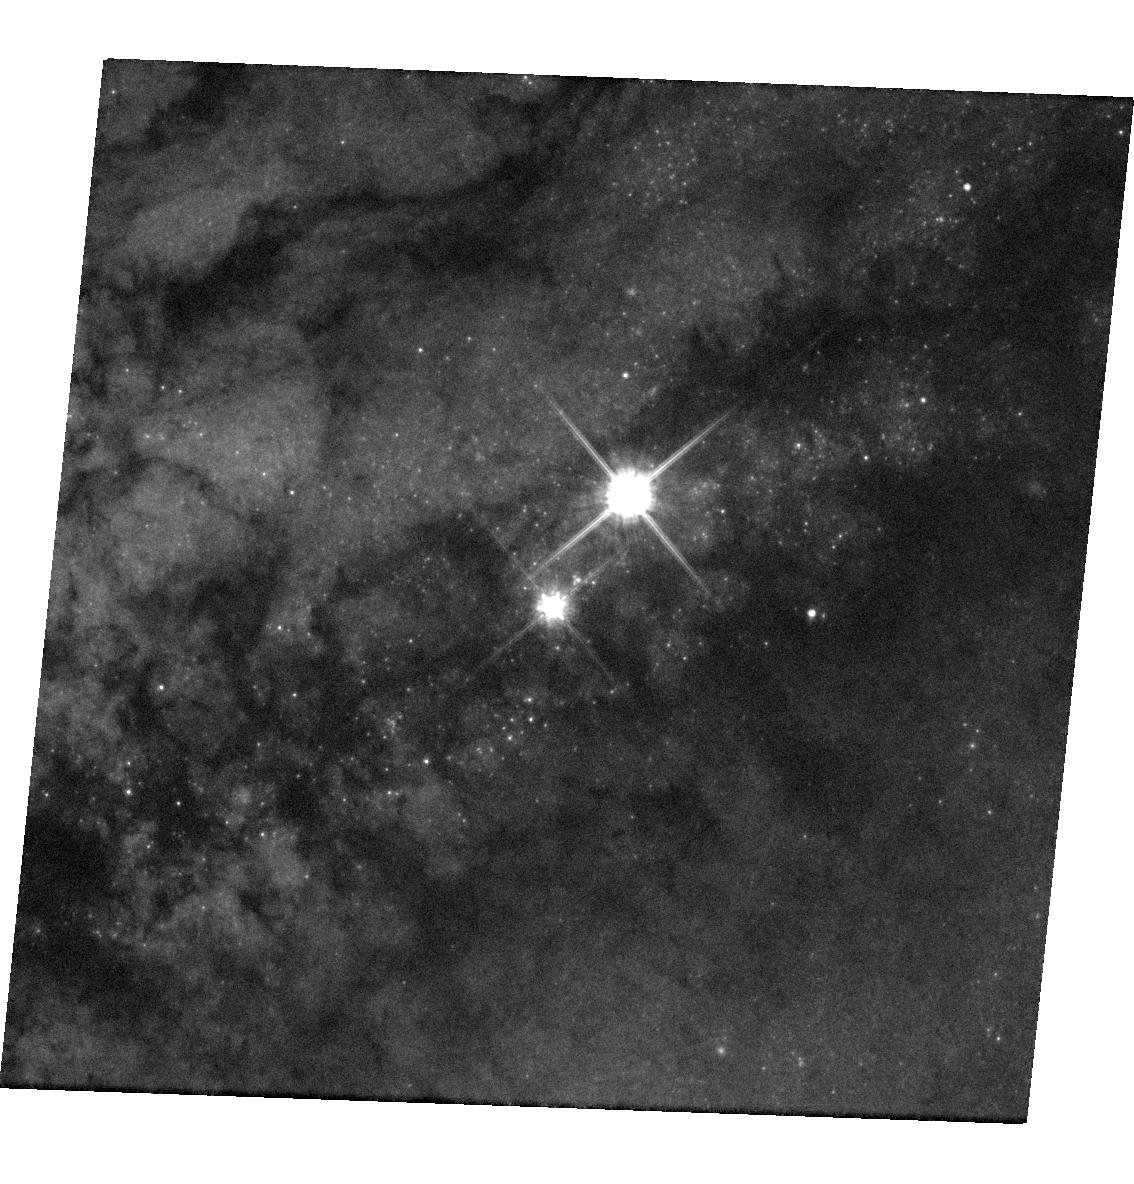
Target: AT2016ADJ
Instrument: WFC3/UVIS
Filter: F814W
Exposure: 3 min
Observation ID: hst_14115_01_wfc3_uvis_f814w_icvy01

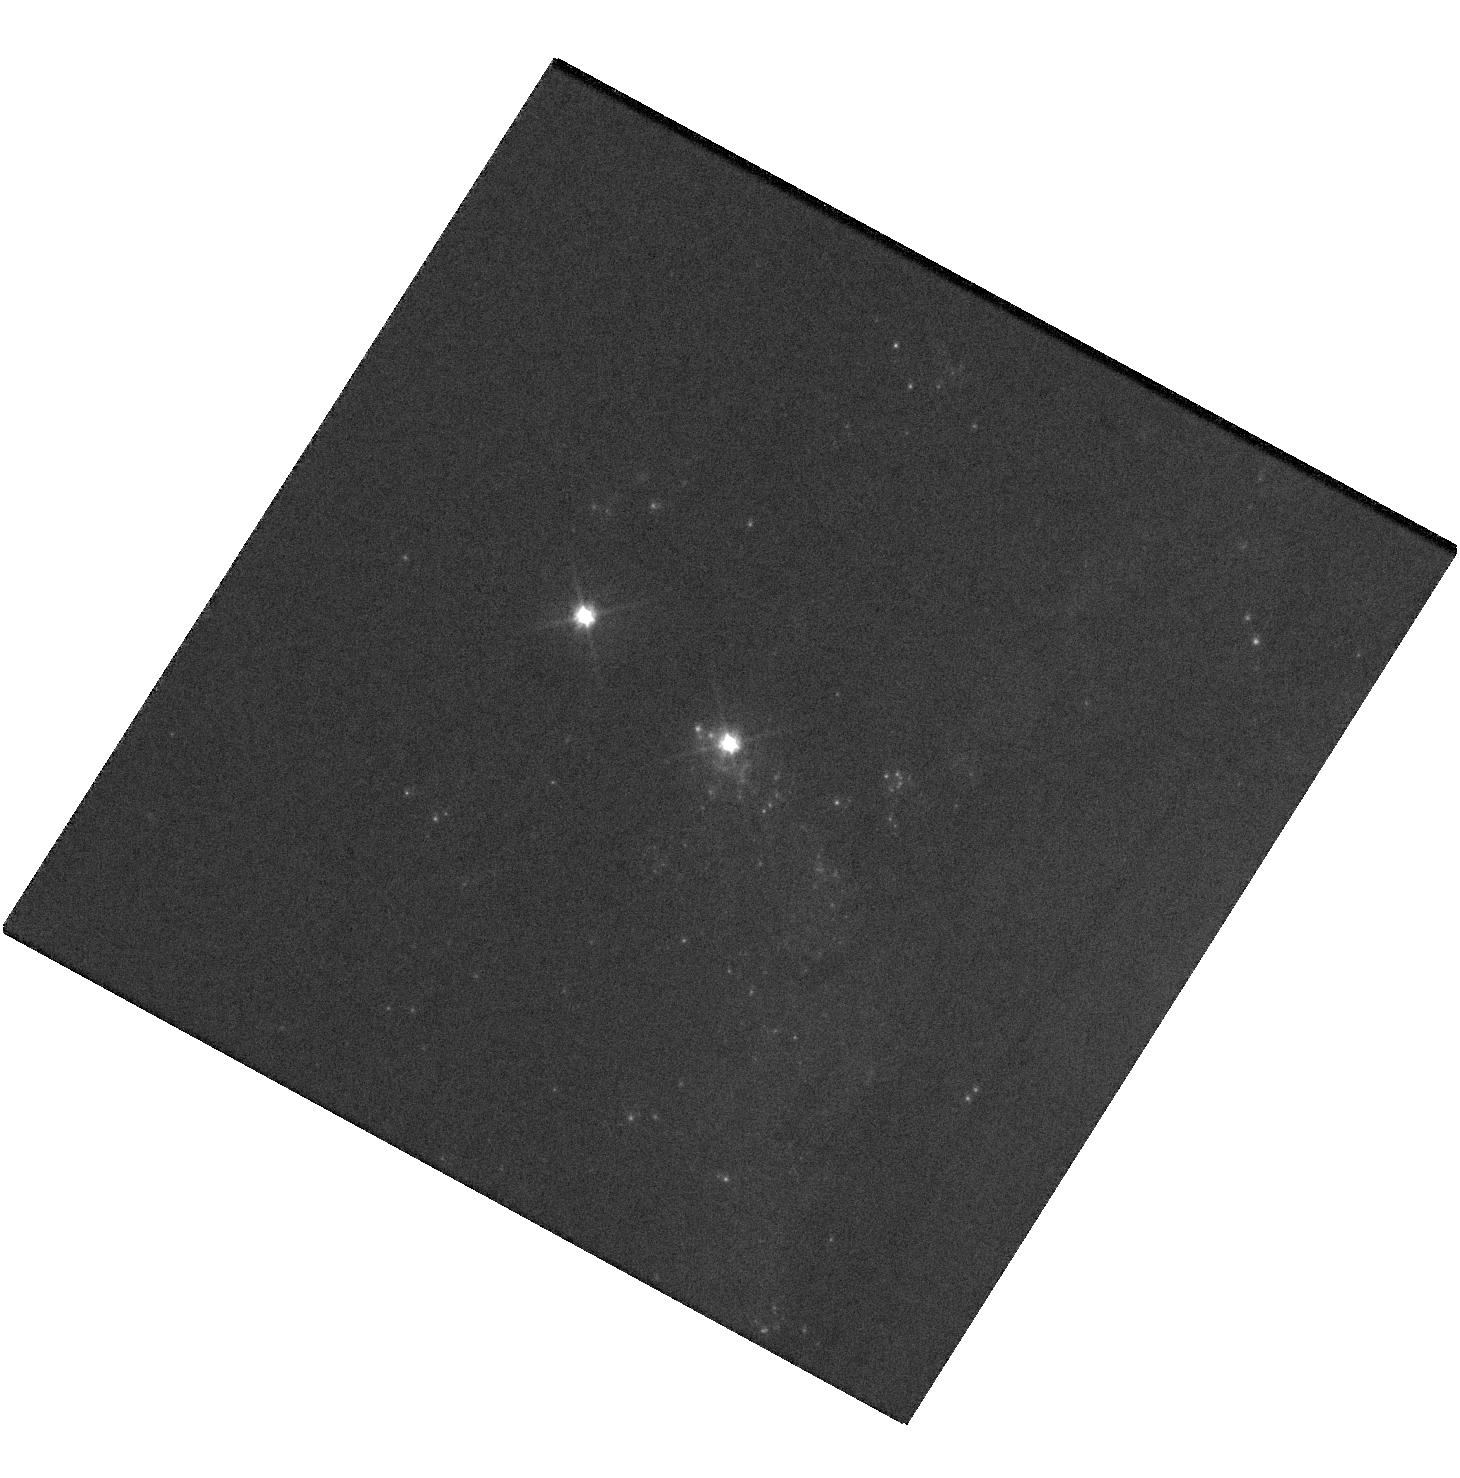
Target: SN2016BKV
Instrument: WFC3/UVIS
Filter: F555W
Exposure: 4 min
Observation ID: hst_14115_02_wfc3_uvis_f555w_icvy02

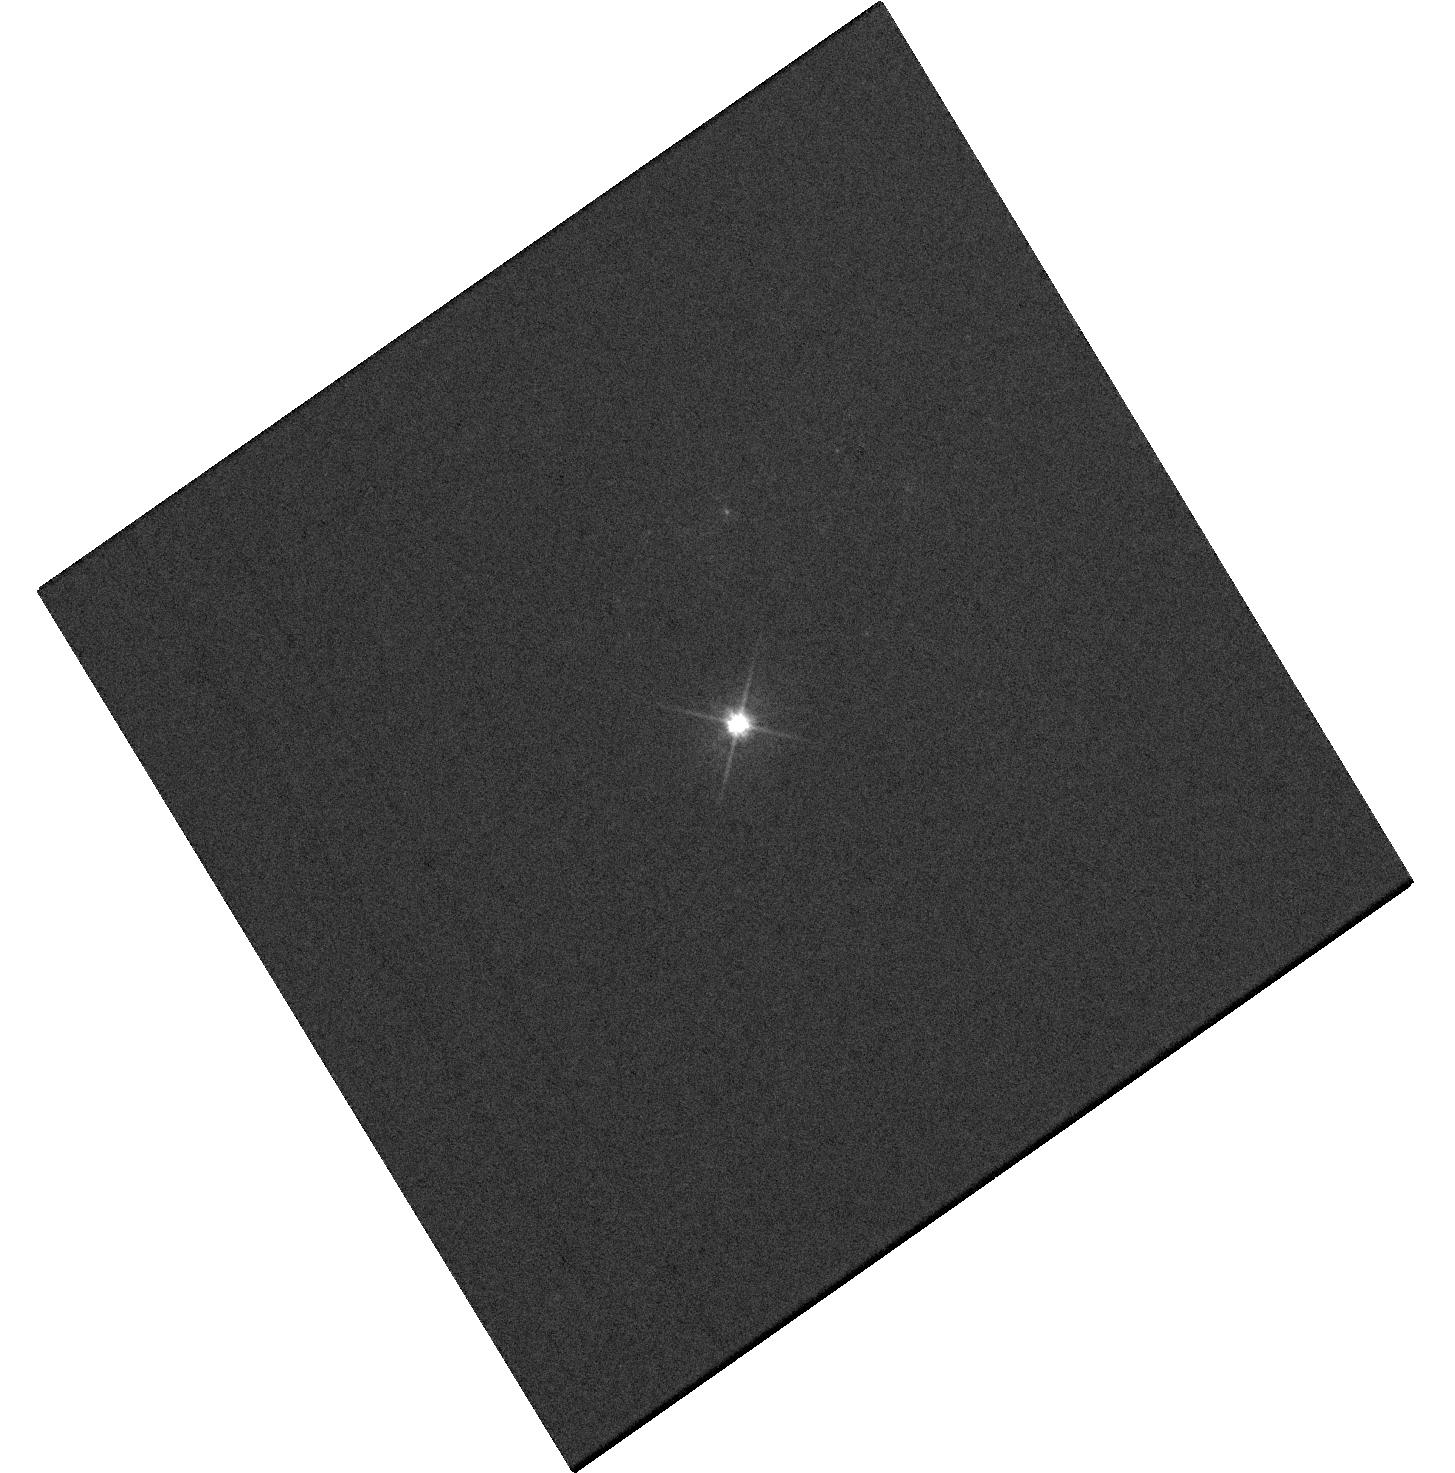
Target: SN2016GKG
Instrument: WFC3/UVIS
Filter: F555W
Exposure: 4 min
Observation ID: hst_14115_03_wfc3_uvis_f555w_icvy03

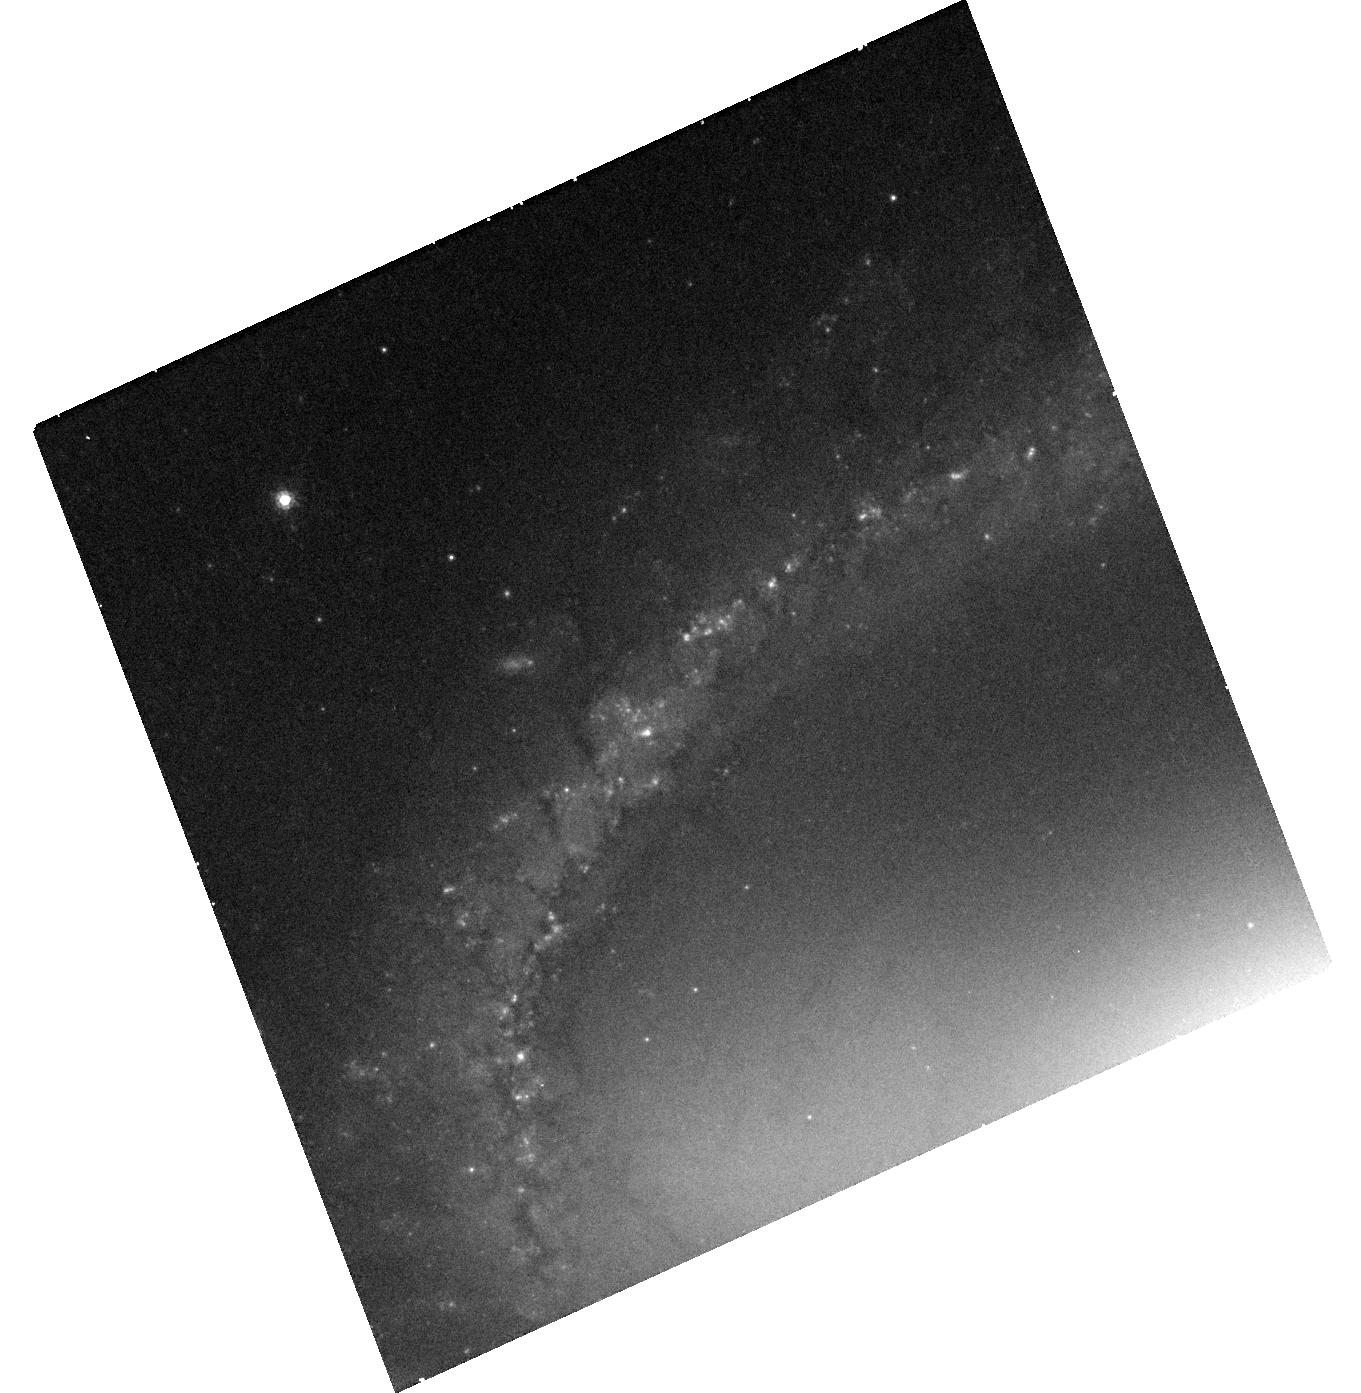
Target: SN2005GL
Instrument: WFC3/UVIS
Filter: F814W
Exposure: 20 min
Observation ID: hst_14115_04_wfc3_uvis_f814w_icvy04

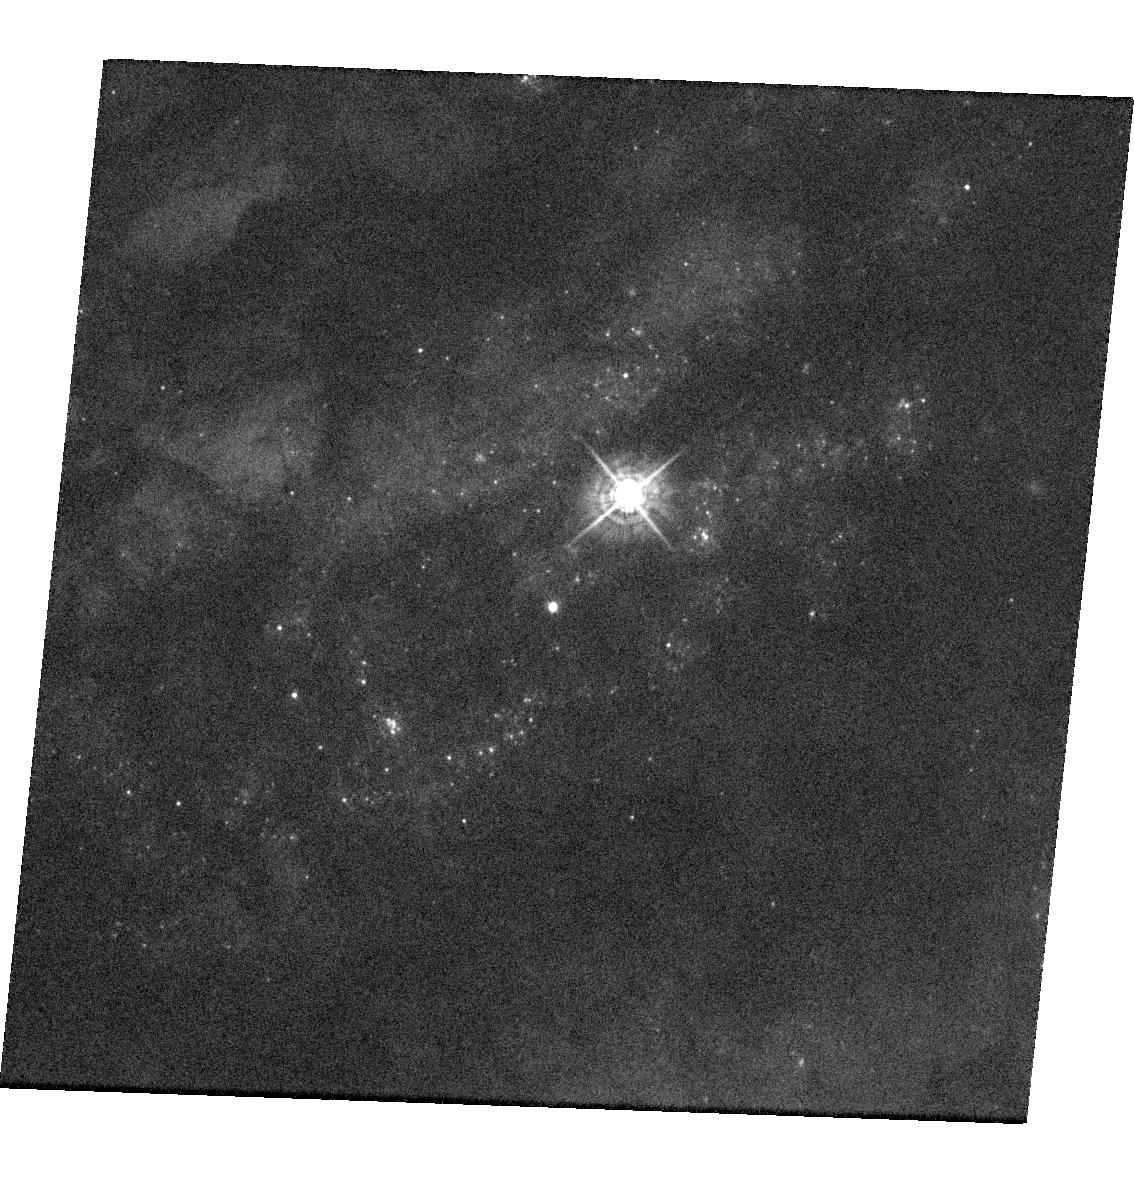
Target: AT2016ADJ
Instrument: WFC3/UVIS
Filter: F438W
Exposure: 4 min
Observation ID: hst_14115_01_wfc3_uvis_f438w_icvy01

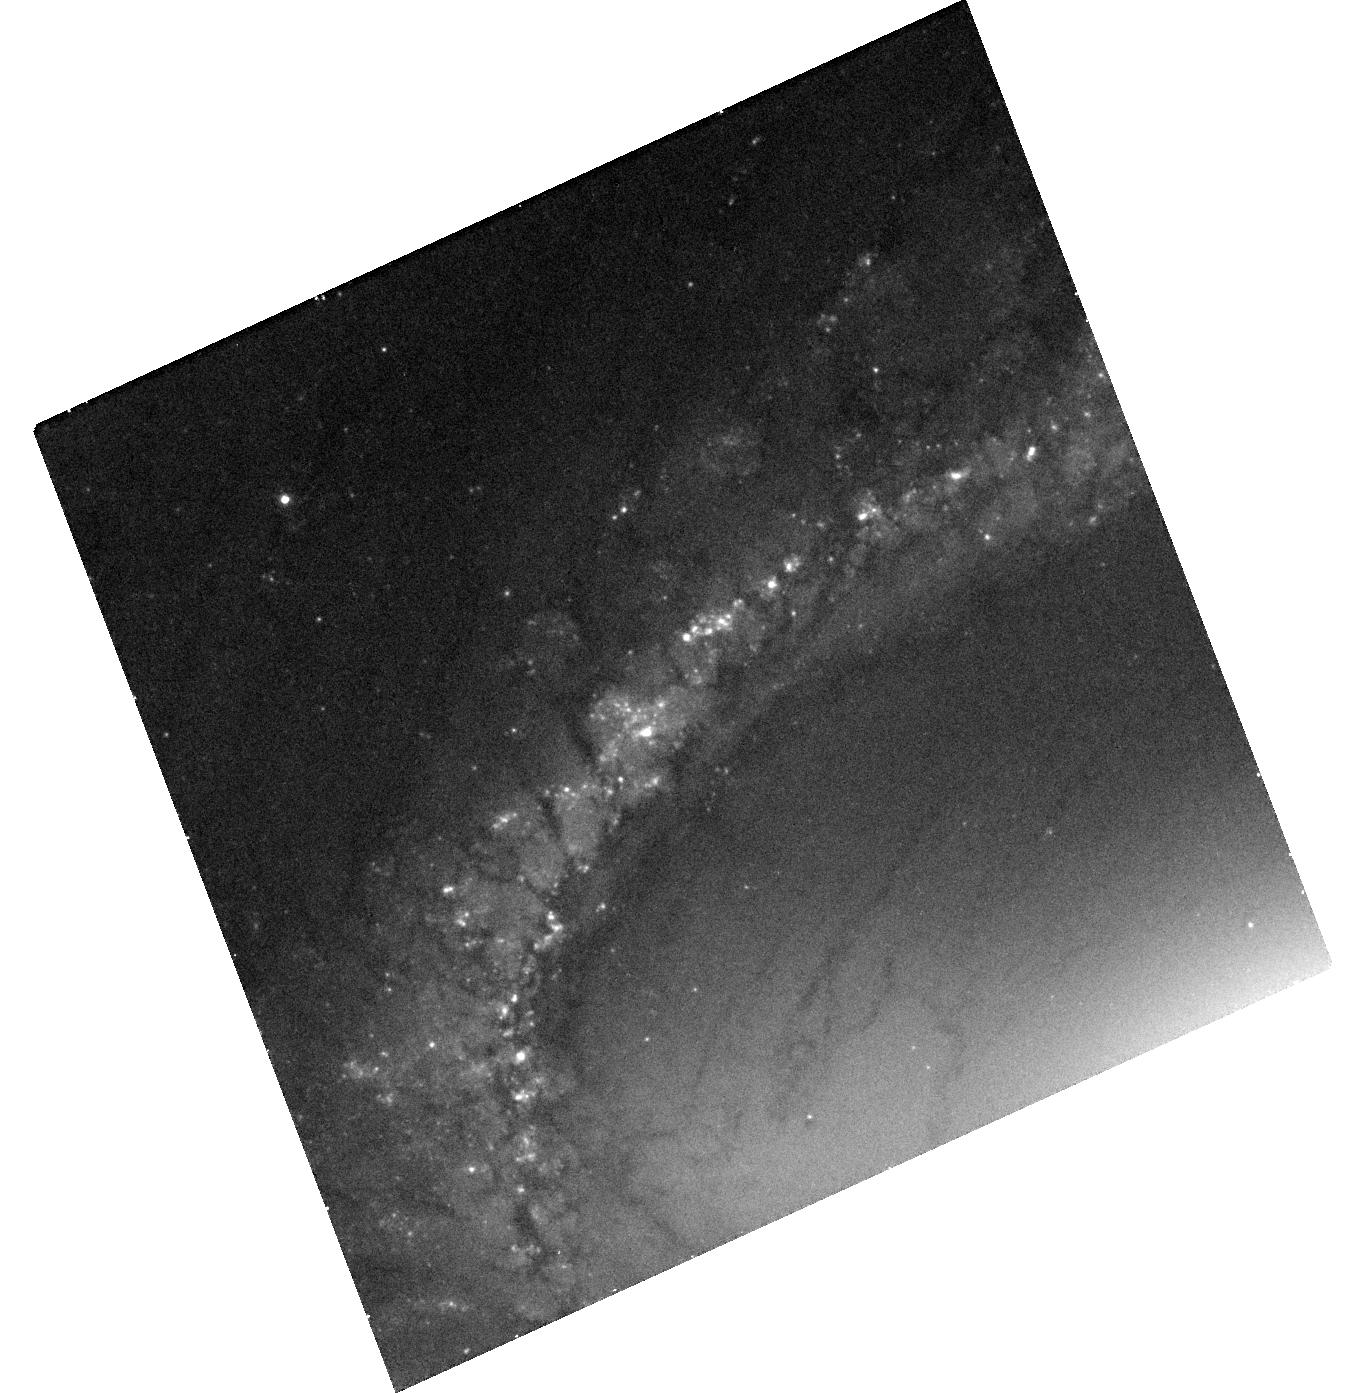
Target: SN2005GL
Instrument: WFC3/UVIS
Filter: F555W
Exposure: 20 min
Observation ID: hst_14115_04_wfc3_uvis_f555w_icvy04

The Stellar Origins of Supernovae (PI: Van Dyk, Schuyler D.)

Supernovae (SNe) have a profound effect on galaxies, and have been used as precise cosmological probes, resulting in the Nobel-distinguished discovery of the accelerating Universe. They are clearly very important events deserving of intense study. Yet, even with over 6400 IAU-designated SNe, we know relatively little about the stars which give rise to these powerful explosions. The main limitation has been the lack of spatial resolution in pre-SN imaging data. However, our team has been at the vanguard of directly identifying SN progenitor stars in HST images. From this exciting line of study, we have learned that Type II-Plateau SNe appear to primarily arise from relatively low mass (8 to 20 Msun) red supergiants, leaving a puzzle as to what is happening to more massive stars. Additionally, evidence is accumulating that the progenitors of Type II-narrow SNe may be related to luminous blue variables. However, the nature of the progenitors of Type Ib/c SNe, a subset of which are associated with the amazing gamma-ray bursts, remains ambiguous. Furthermore, we remain in the continually embarrassing situation that we still do not yet know which progenitor systems explode as Type Ia SNe, which are being used for precision cosmology. In previous Cycles we have had great success with our approved ToO programs. As of this proposal deadline, we have had one trigger (SN 2014dt) completed so far and one pending (SN 2015G) with our Cycle 22 program. The compelling scientific questions lead us to continue this project to determine the identities of the progenitors of 4 SNe within, generally, about 20 Mpc, which we expect during Cycle 23, through ToO observations using WFC3/UVIS.